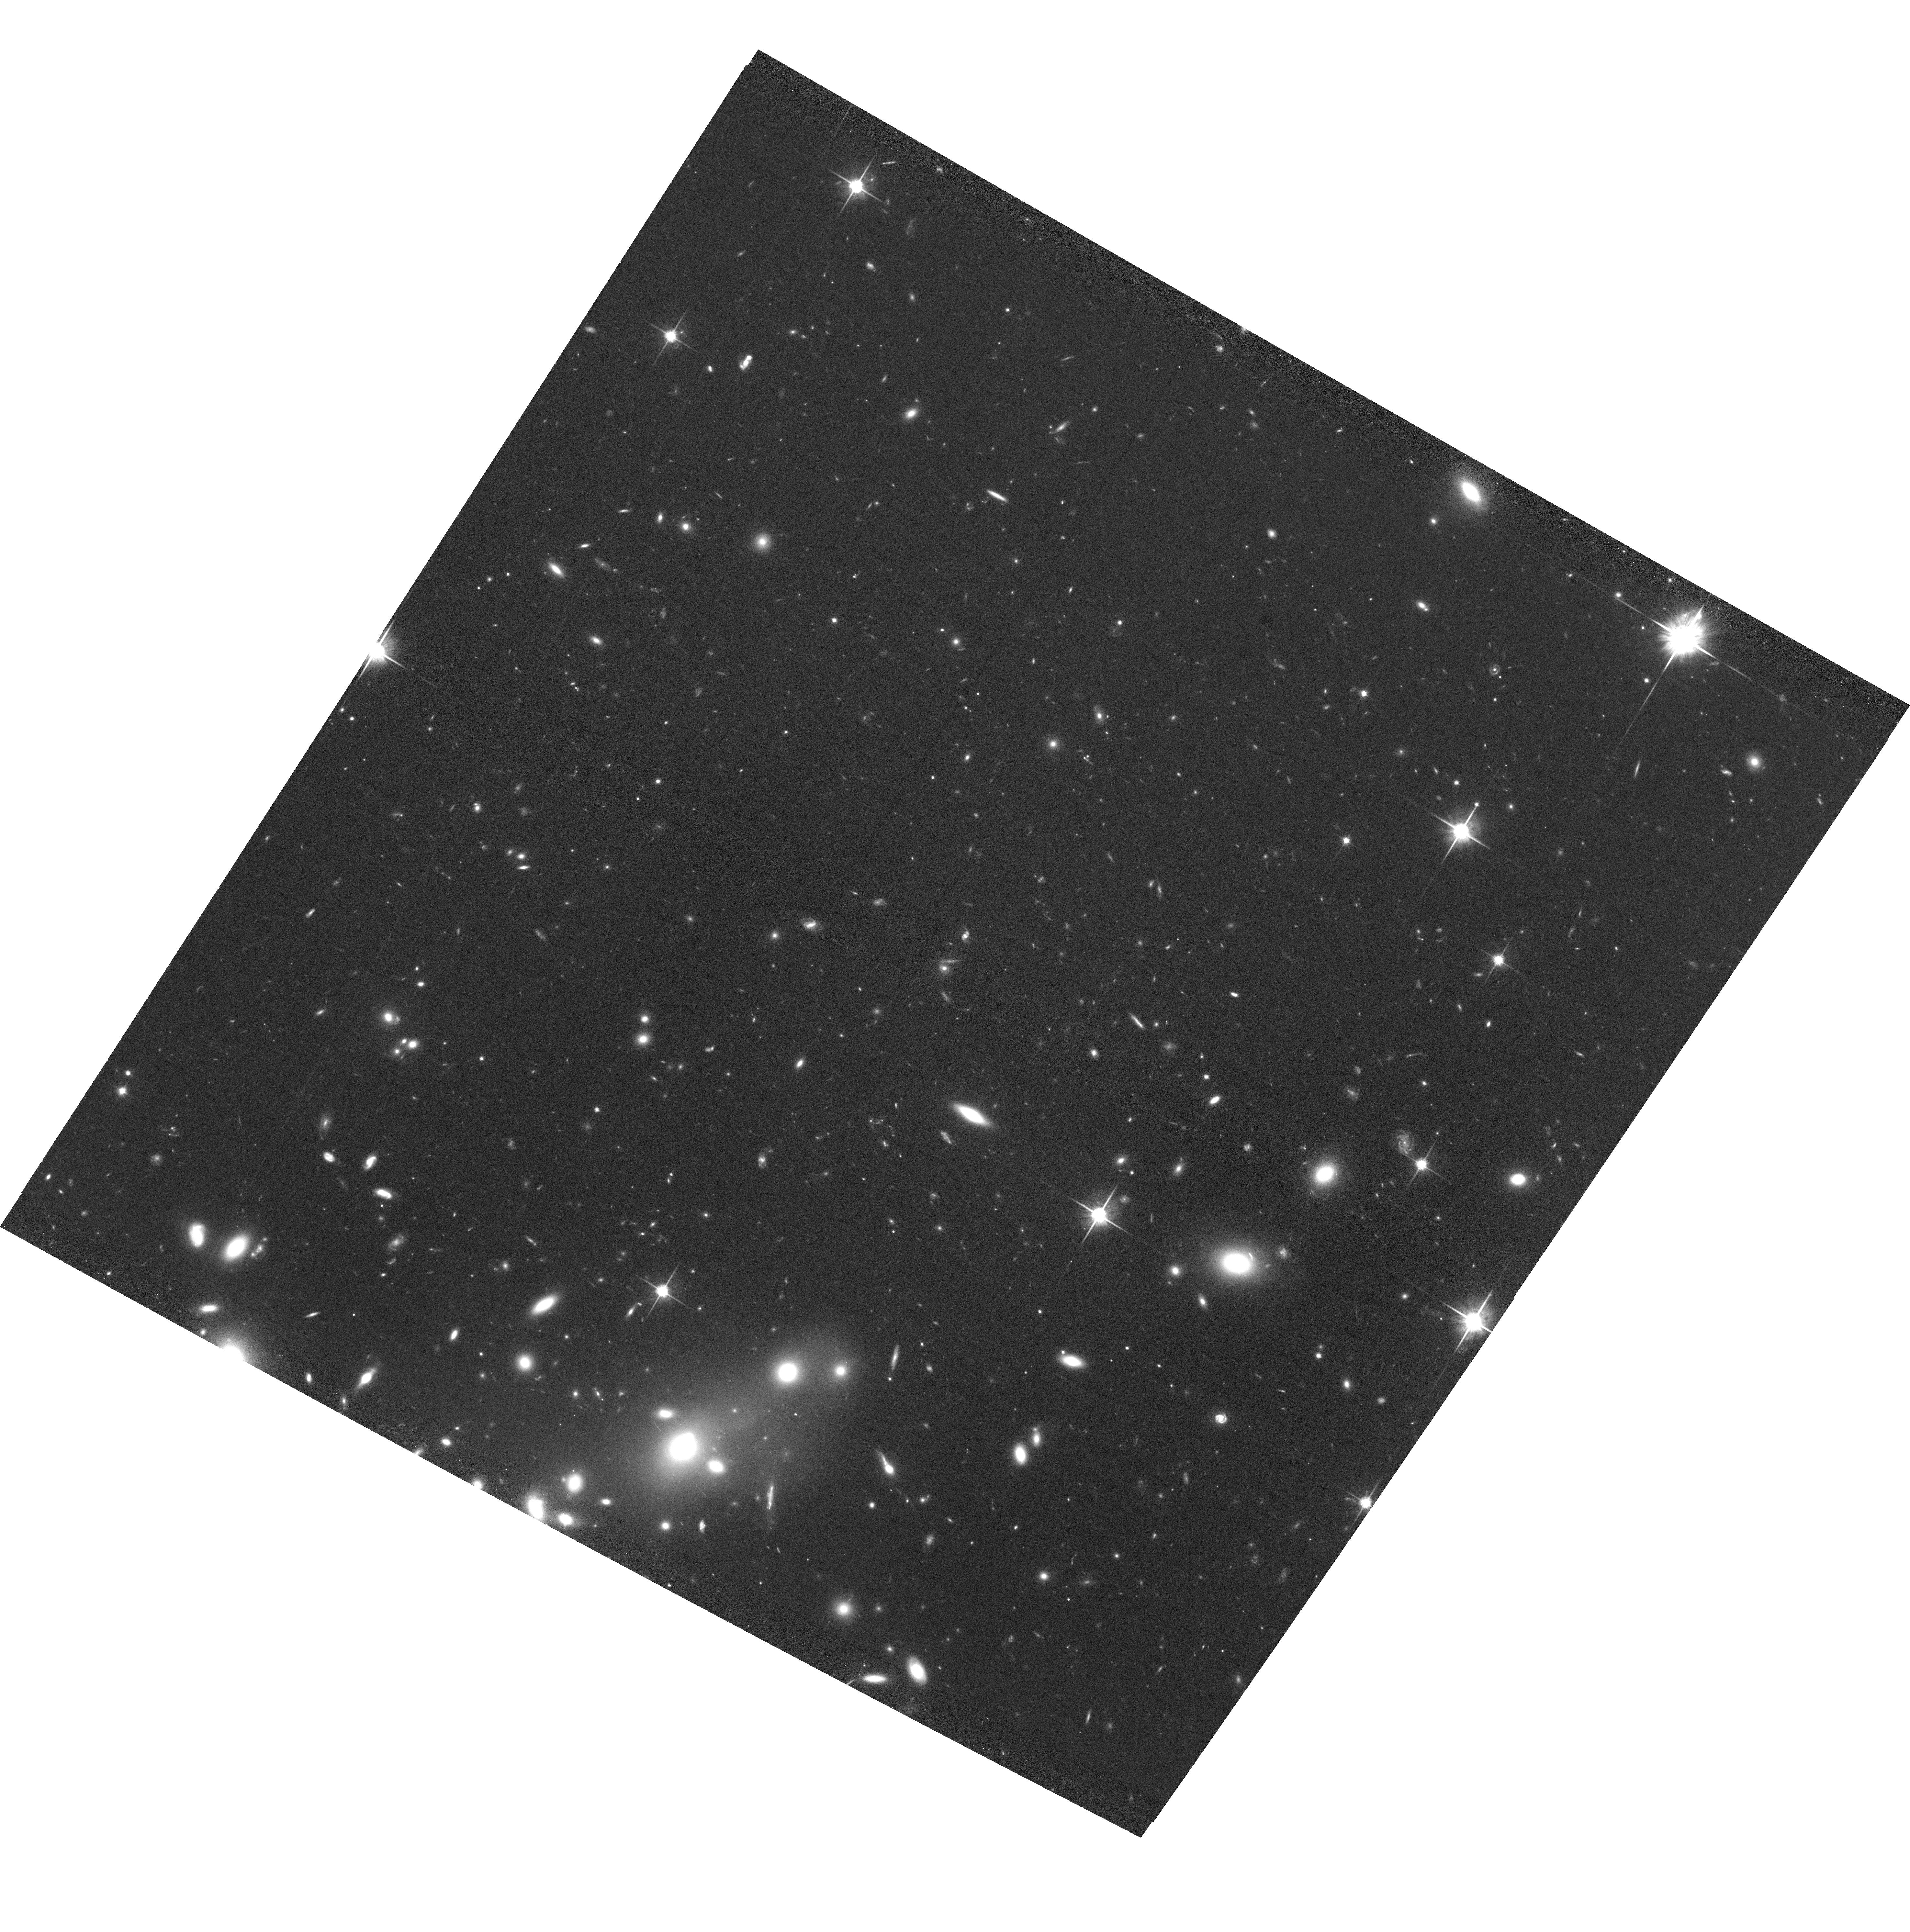
Target: ABELL2146
Instrument: ACS/WFC
Filter: F814W
Exposure: 1.5 h
Observation ID: hst_12871_02_acs_wfc_f814w_jc2x02

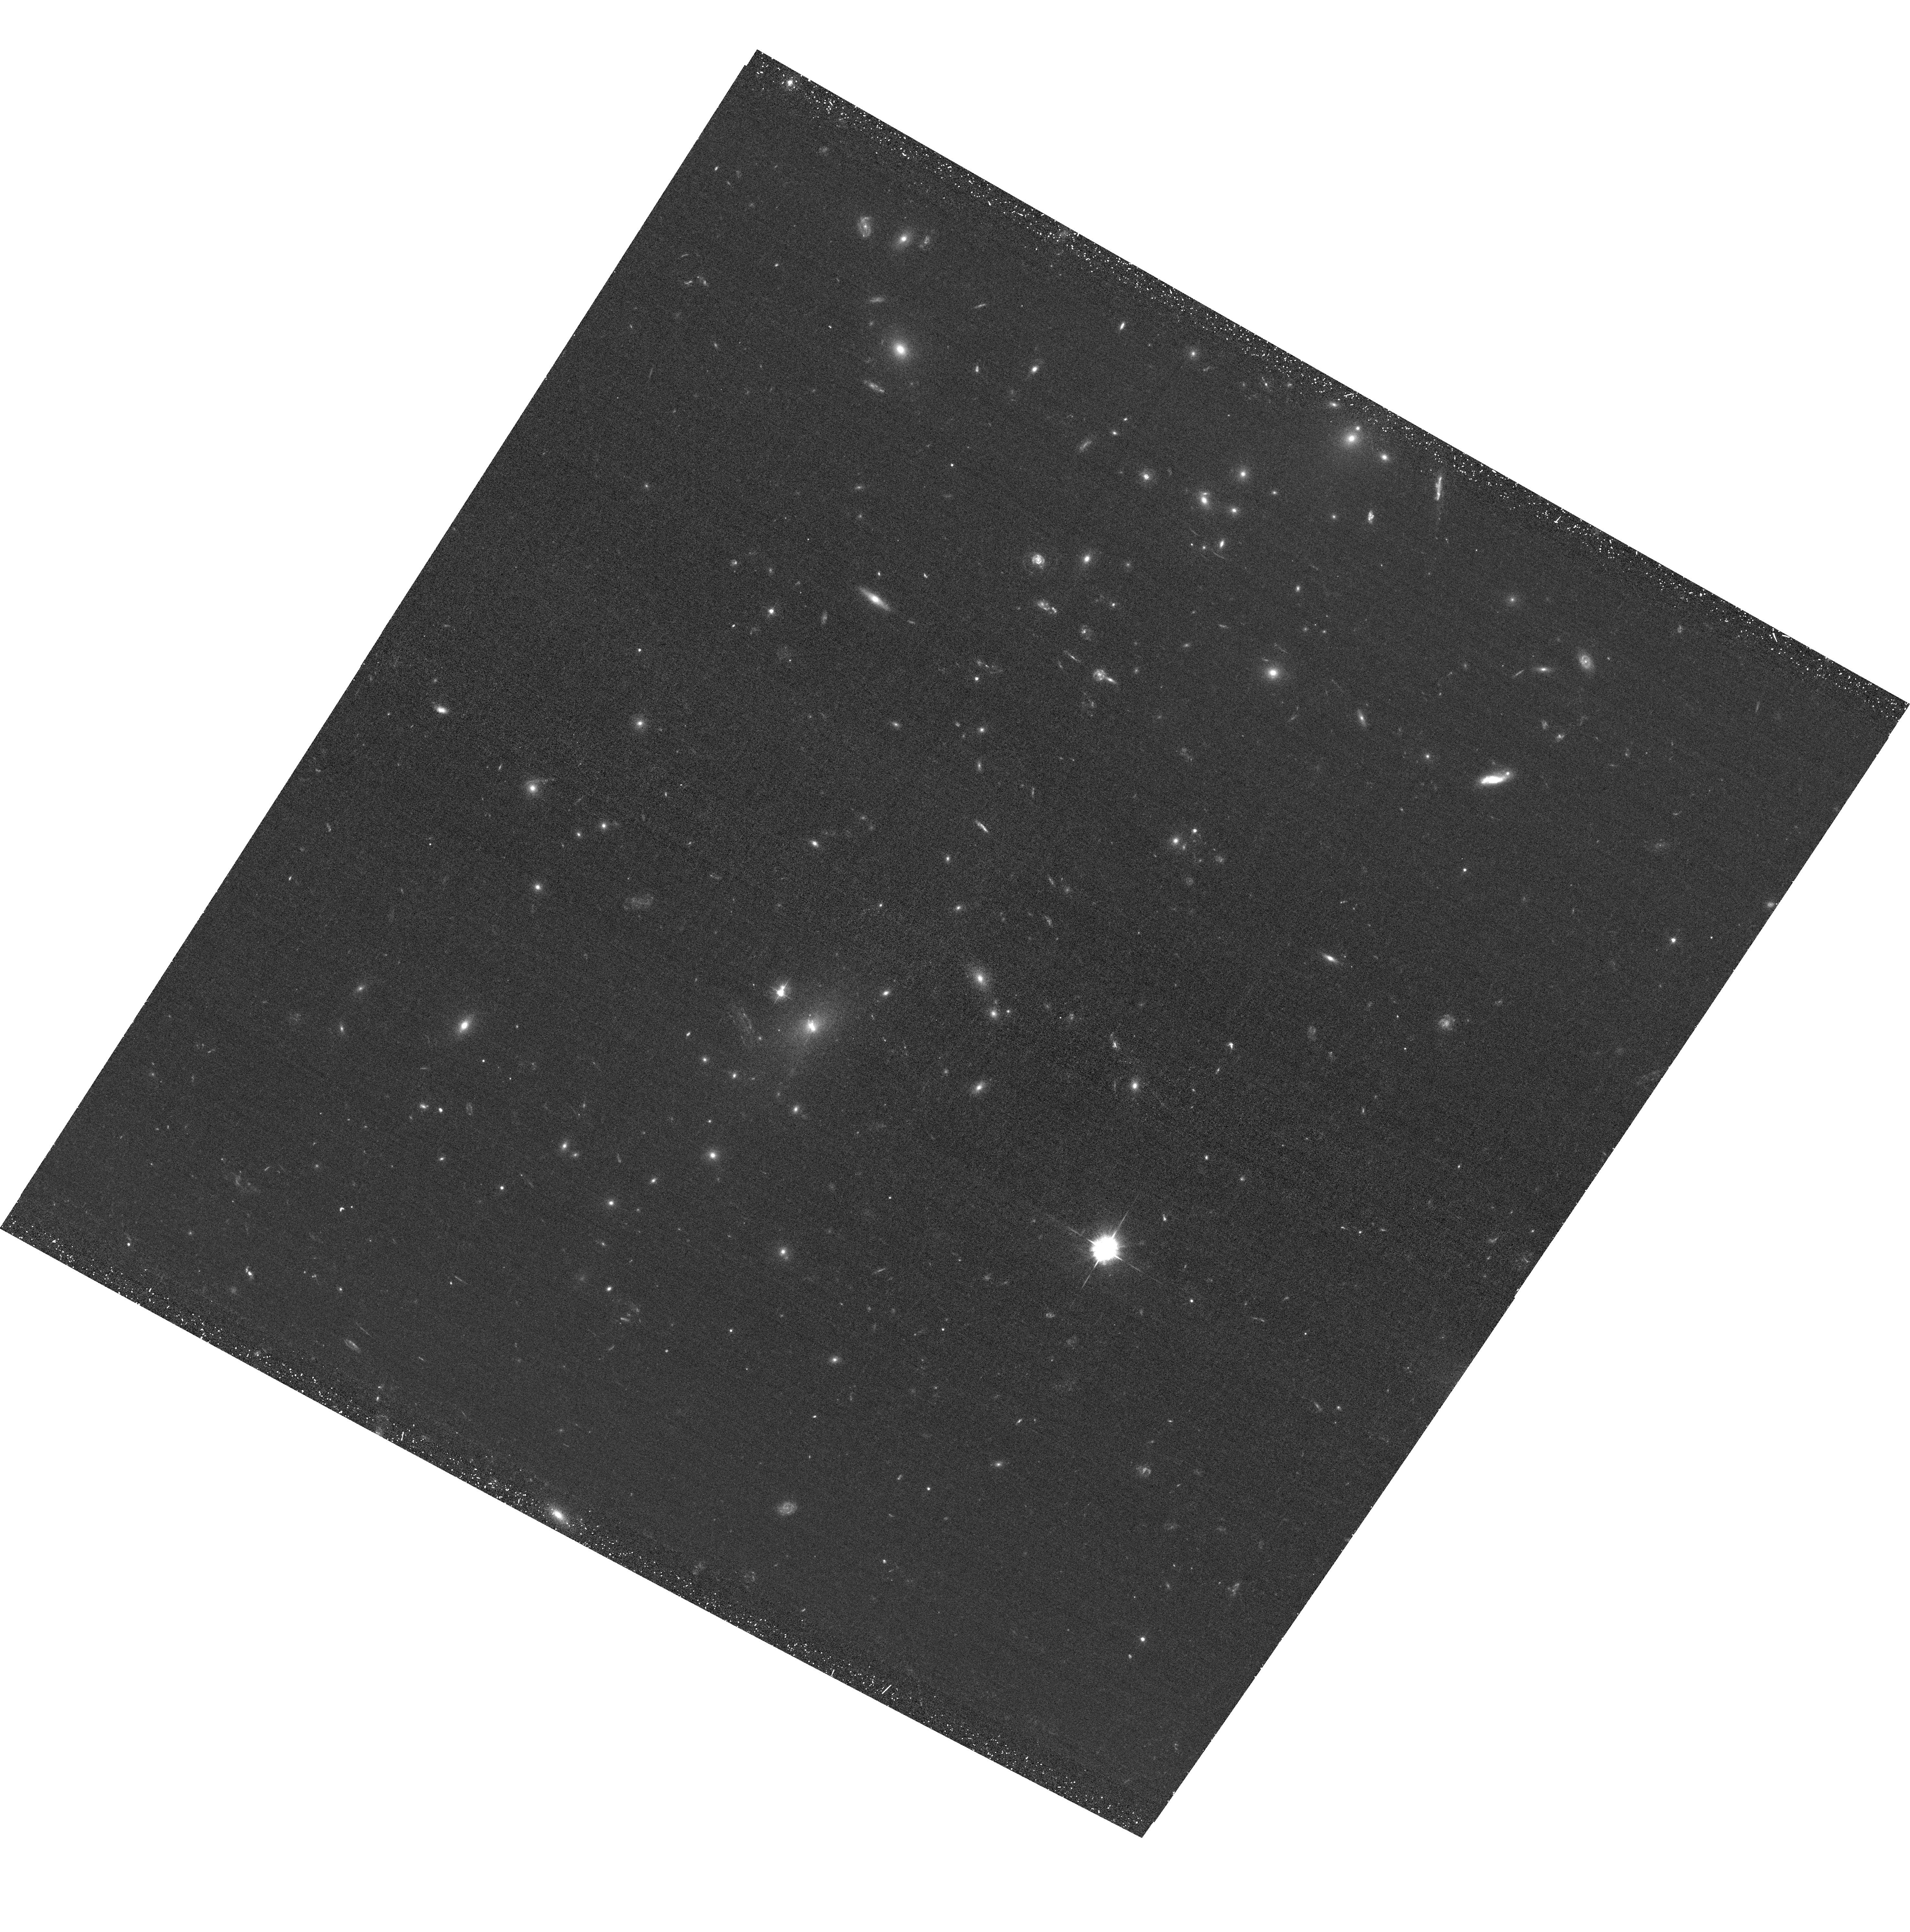
Target: ABELL2146
Instrument: ACS/WFC
Filter: F435W
Exposure: 45 min
Observation ID: hst_12871_01_acs_wfc_f435w_jc2x01

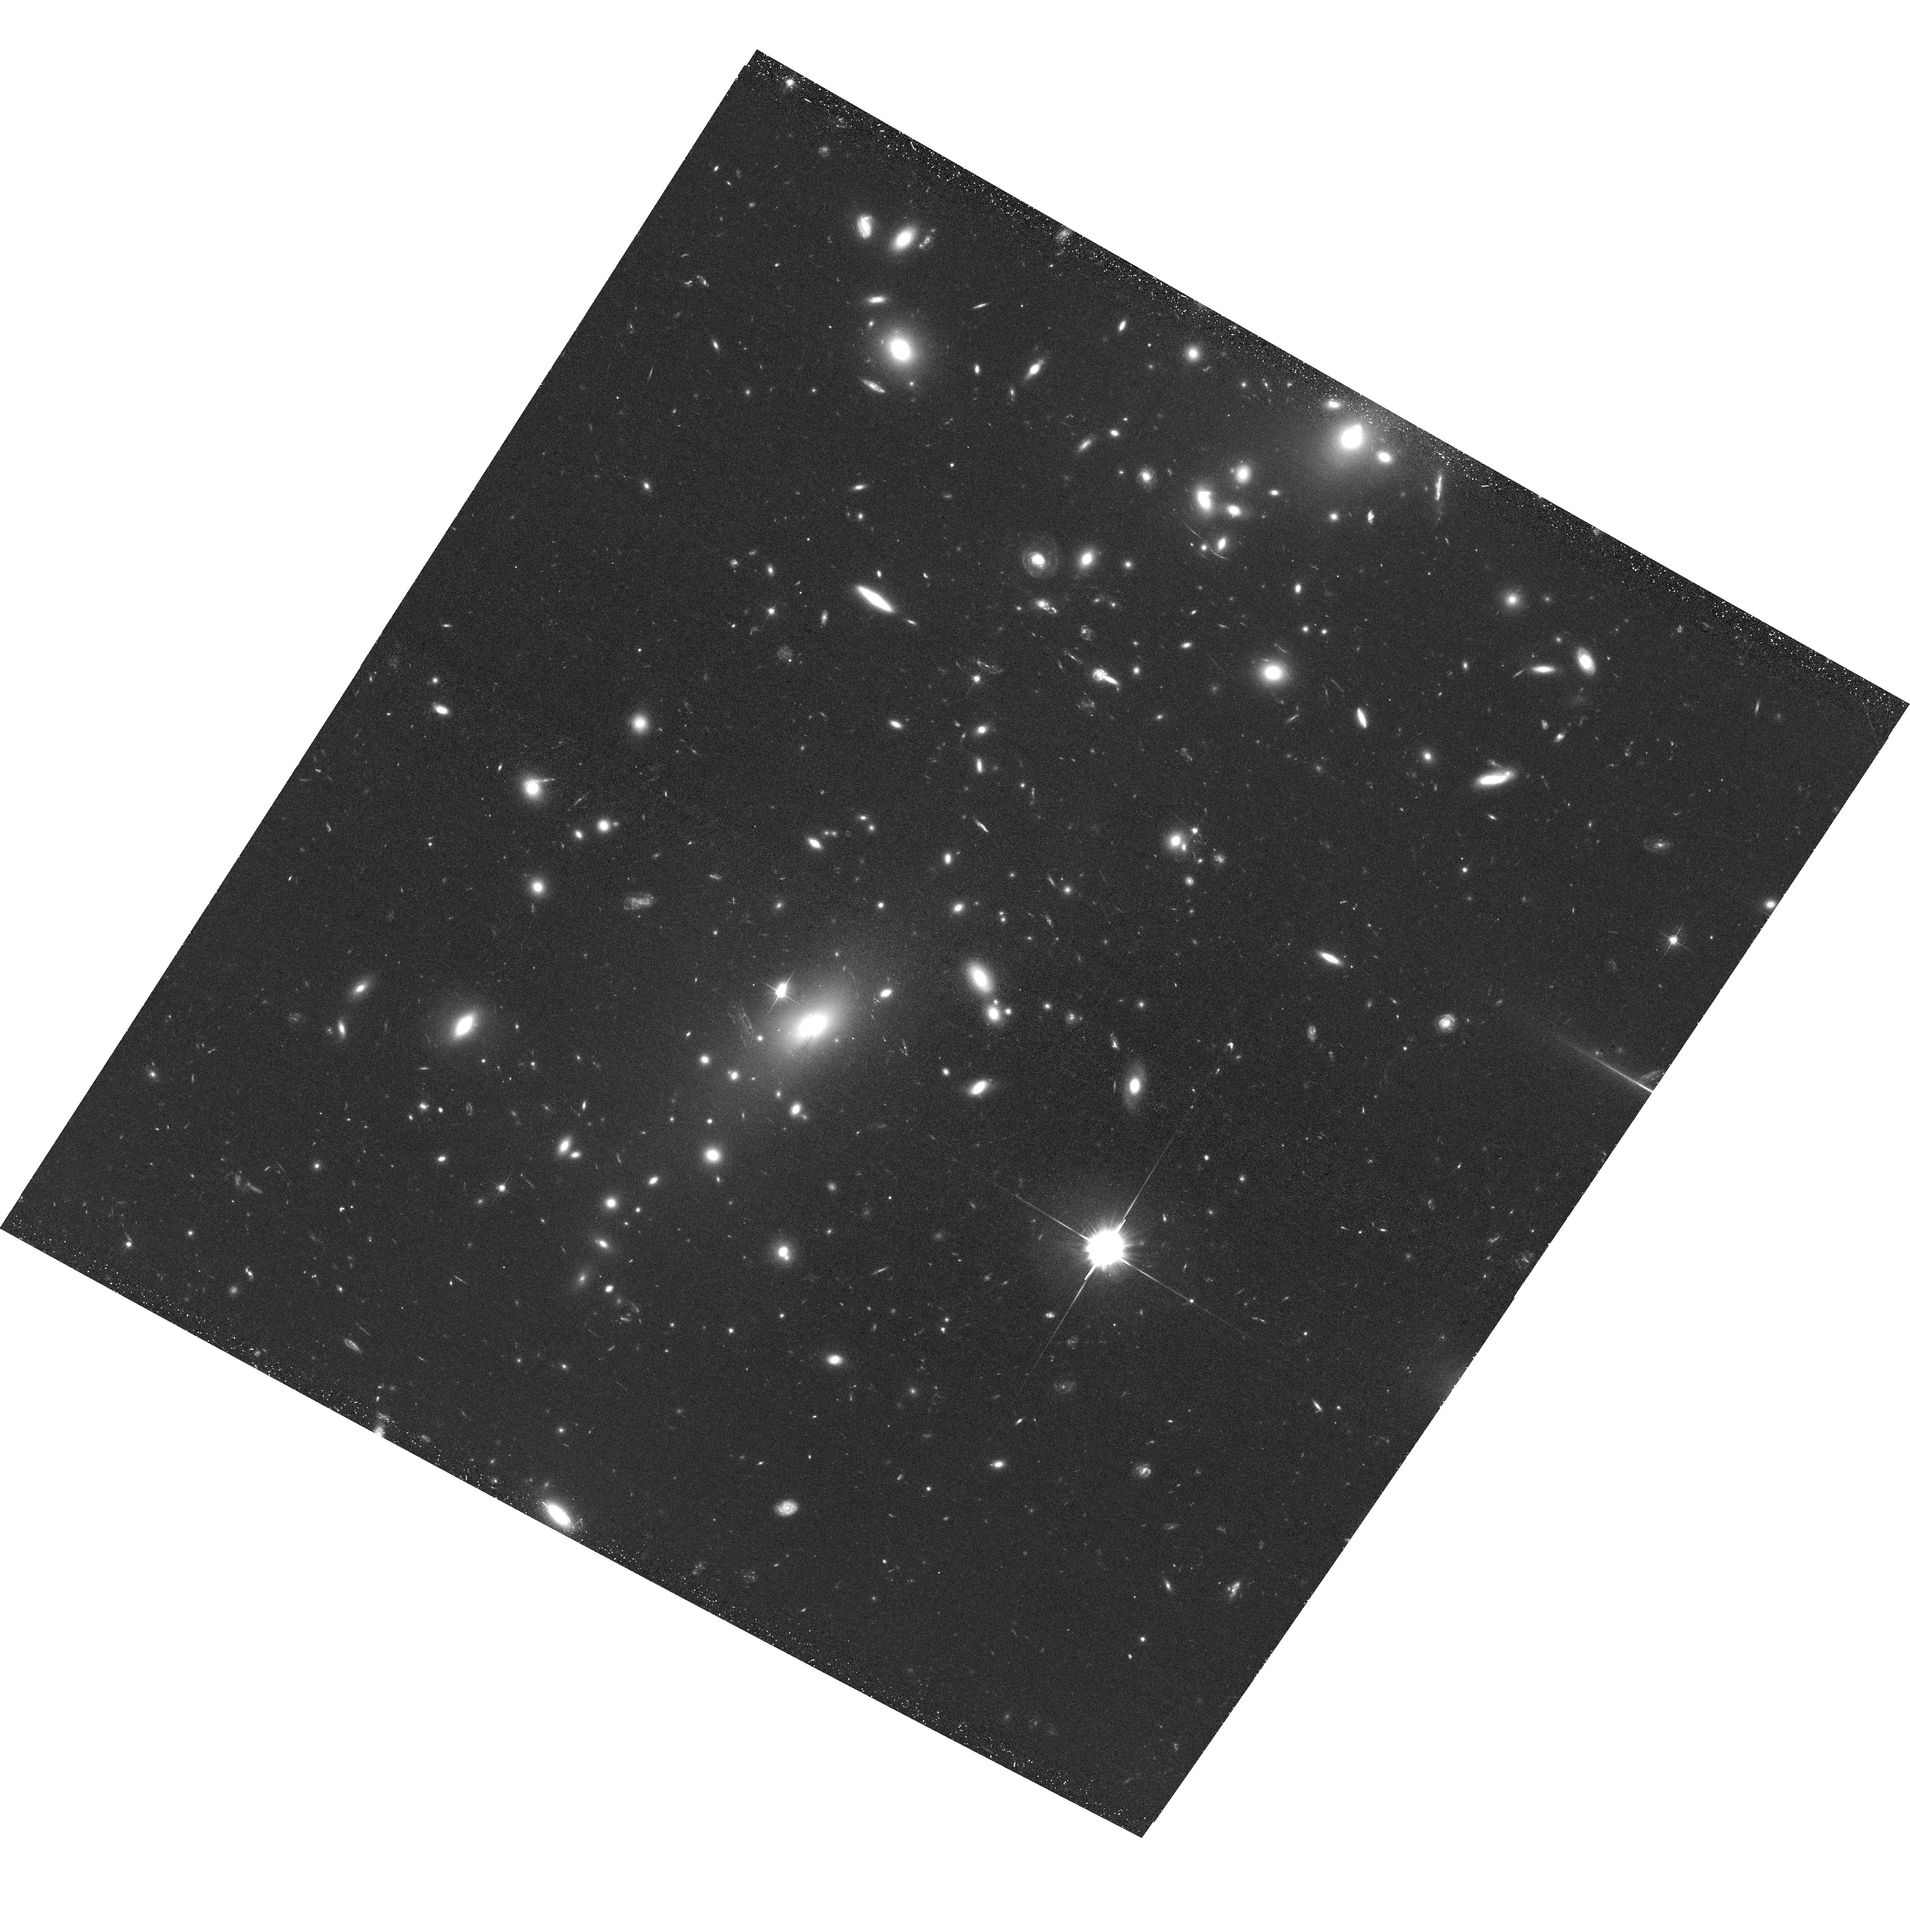
Target: ABELL2146
Instrument: ACS/WFC
Filter: F606W
Exposure: 45 min
Observation ID: hst_12871_01_acs_wfc_f606w_jc2x01

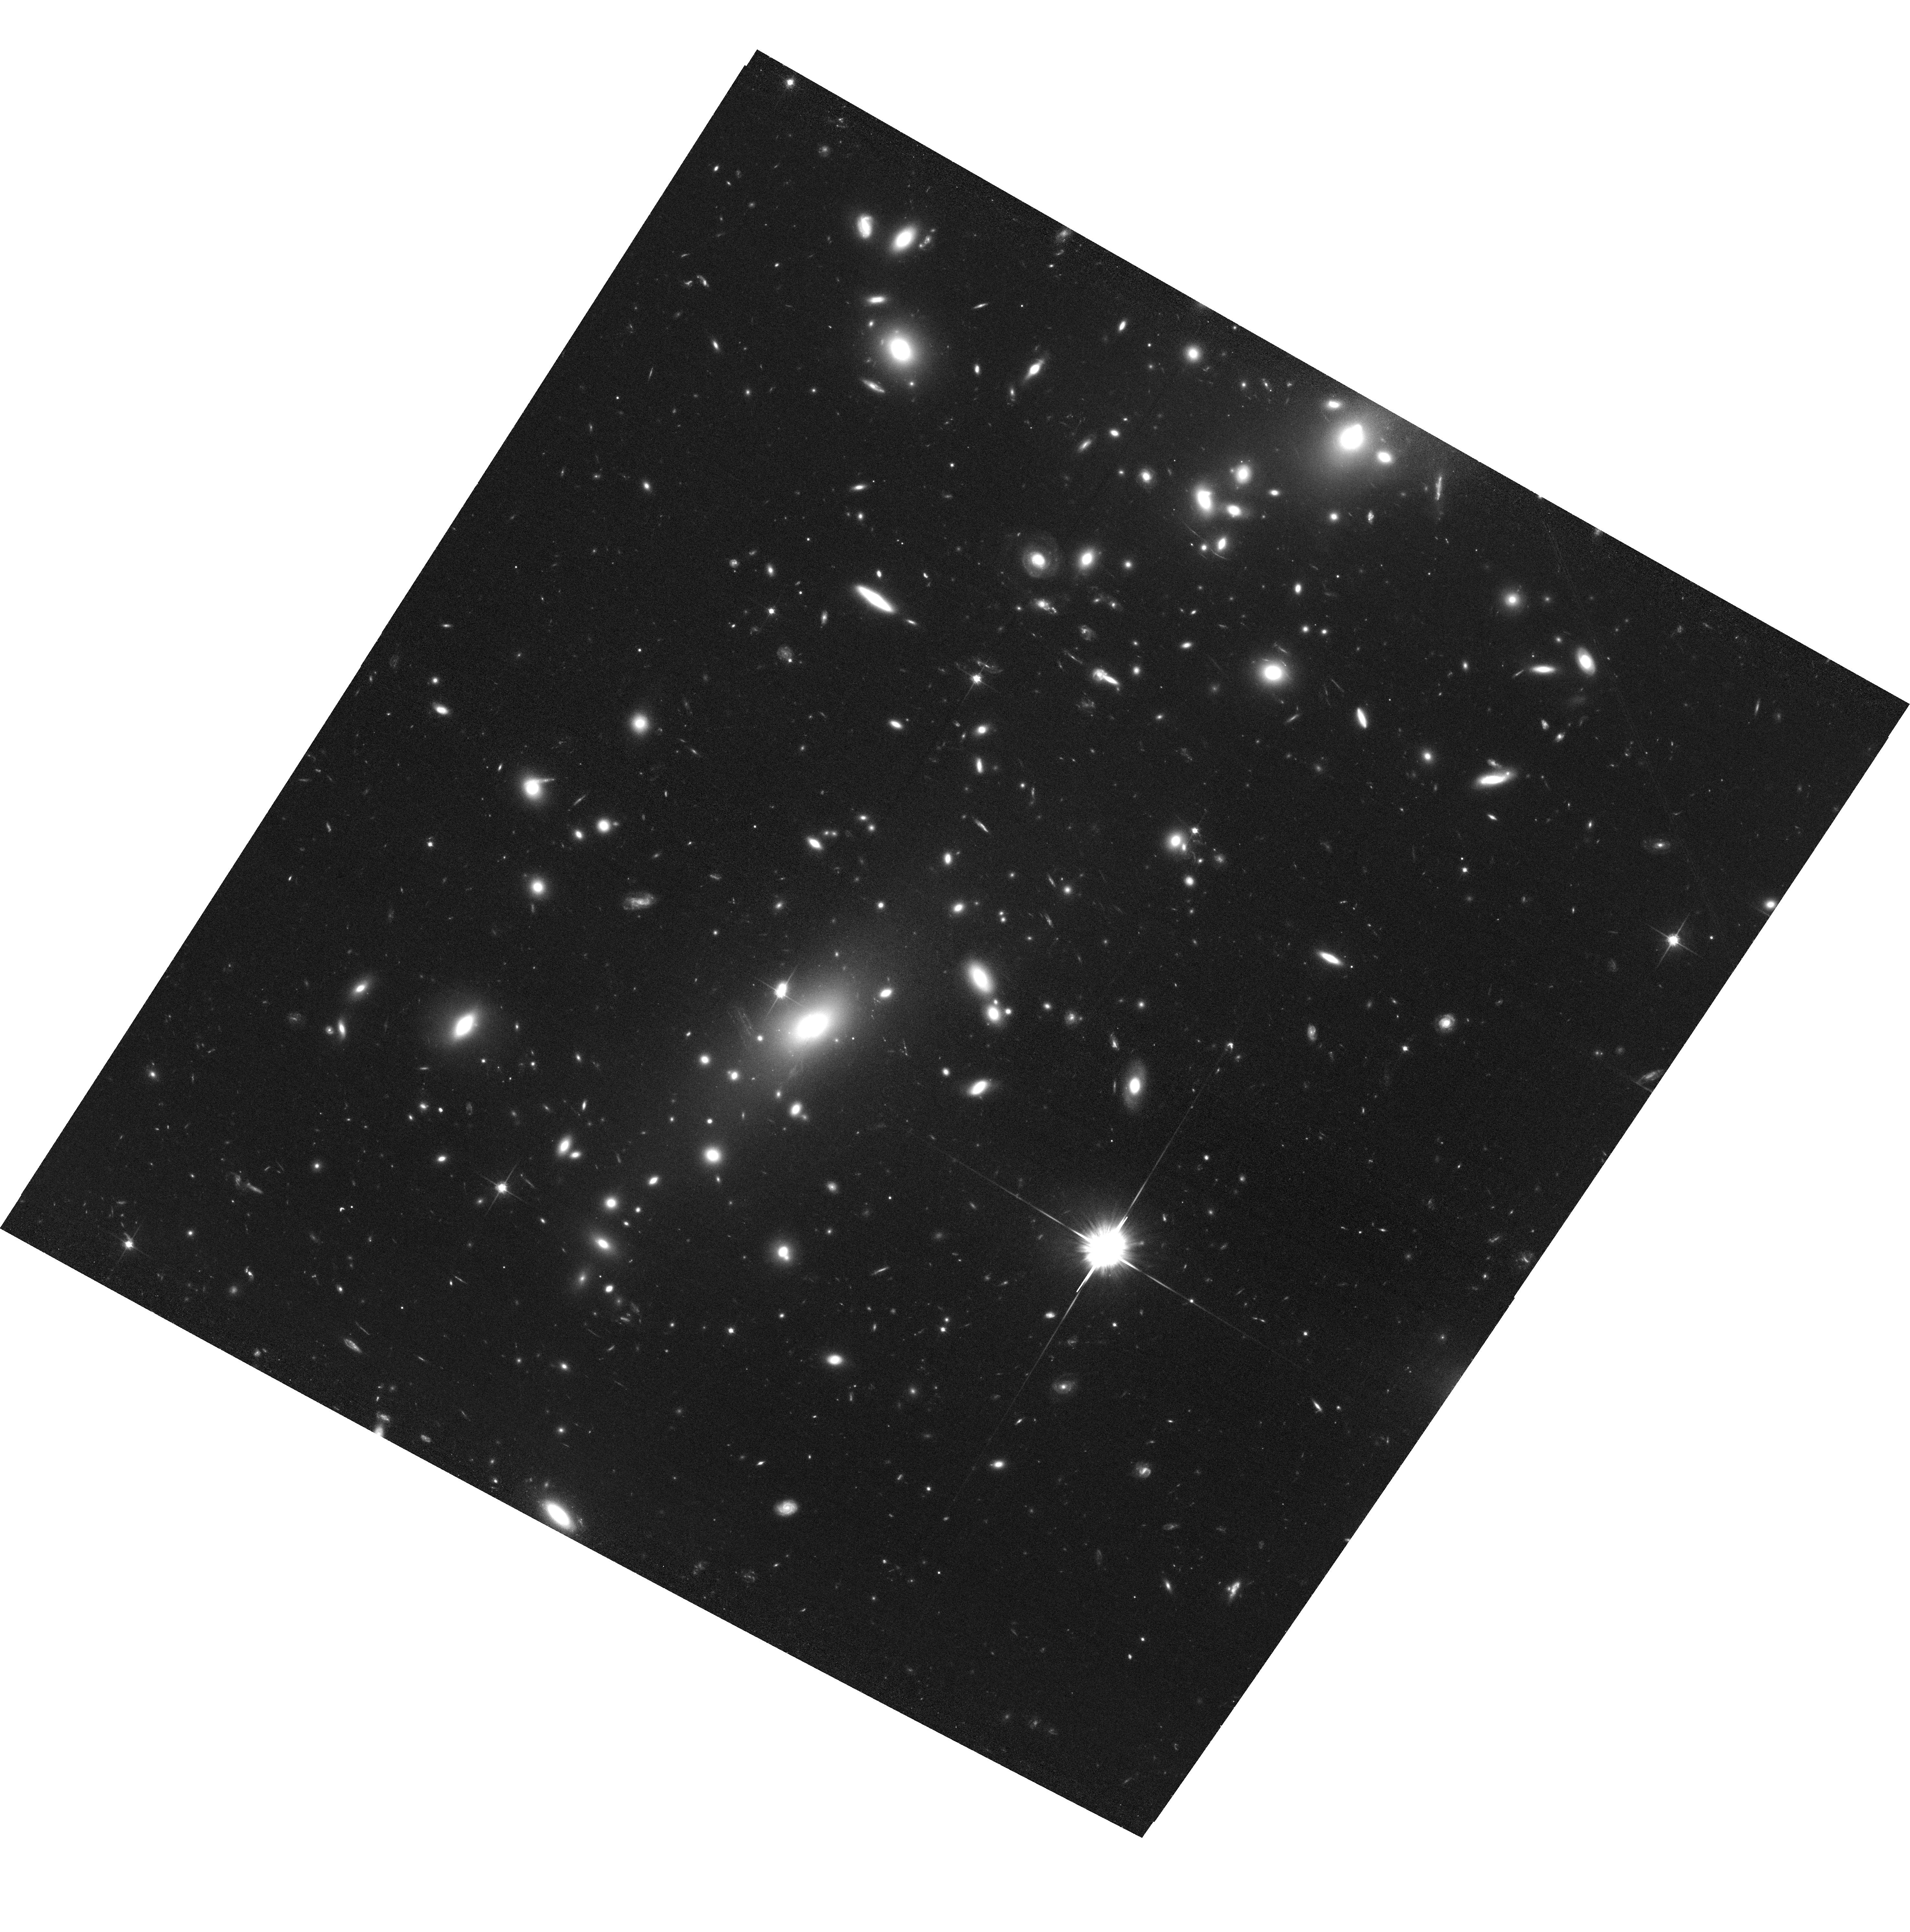
Target: ABELL2146
Instrument: ACS/WFC
Filter: F814W
Exposure: 1.5 h
Observation ID: hst_12871_01_acs_wfc_f814w_jc2x01

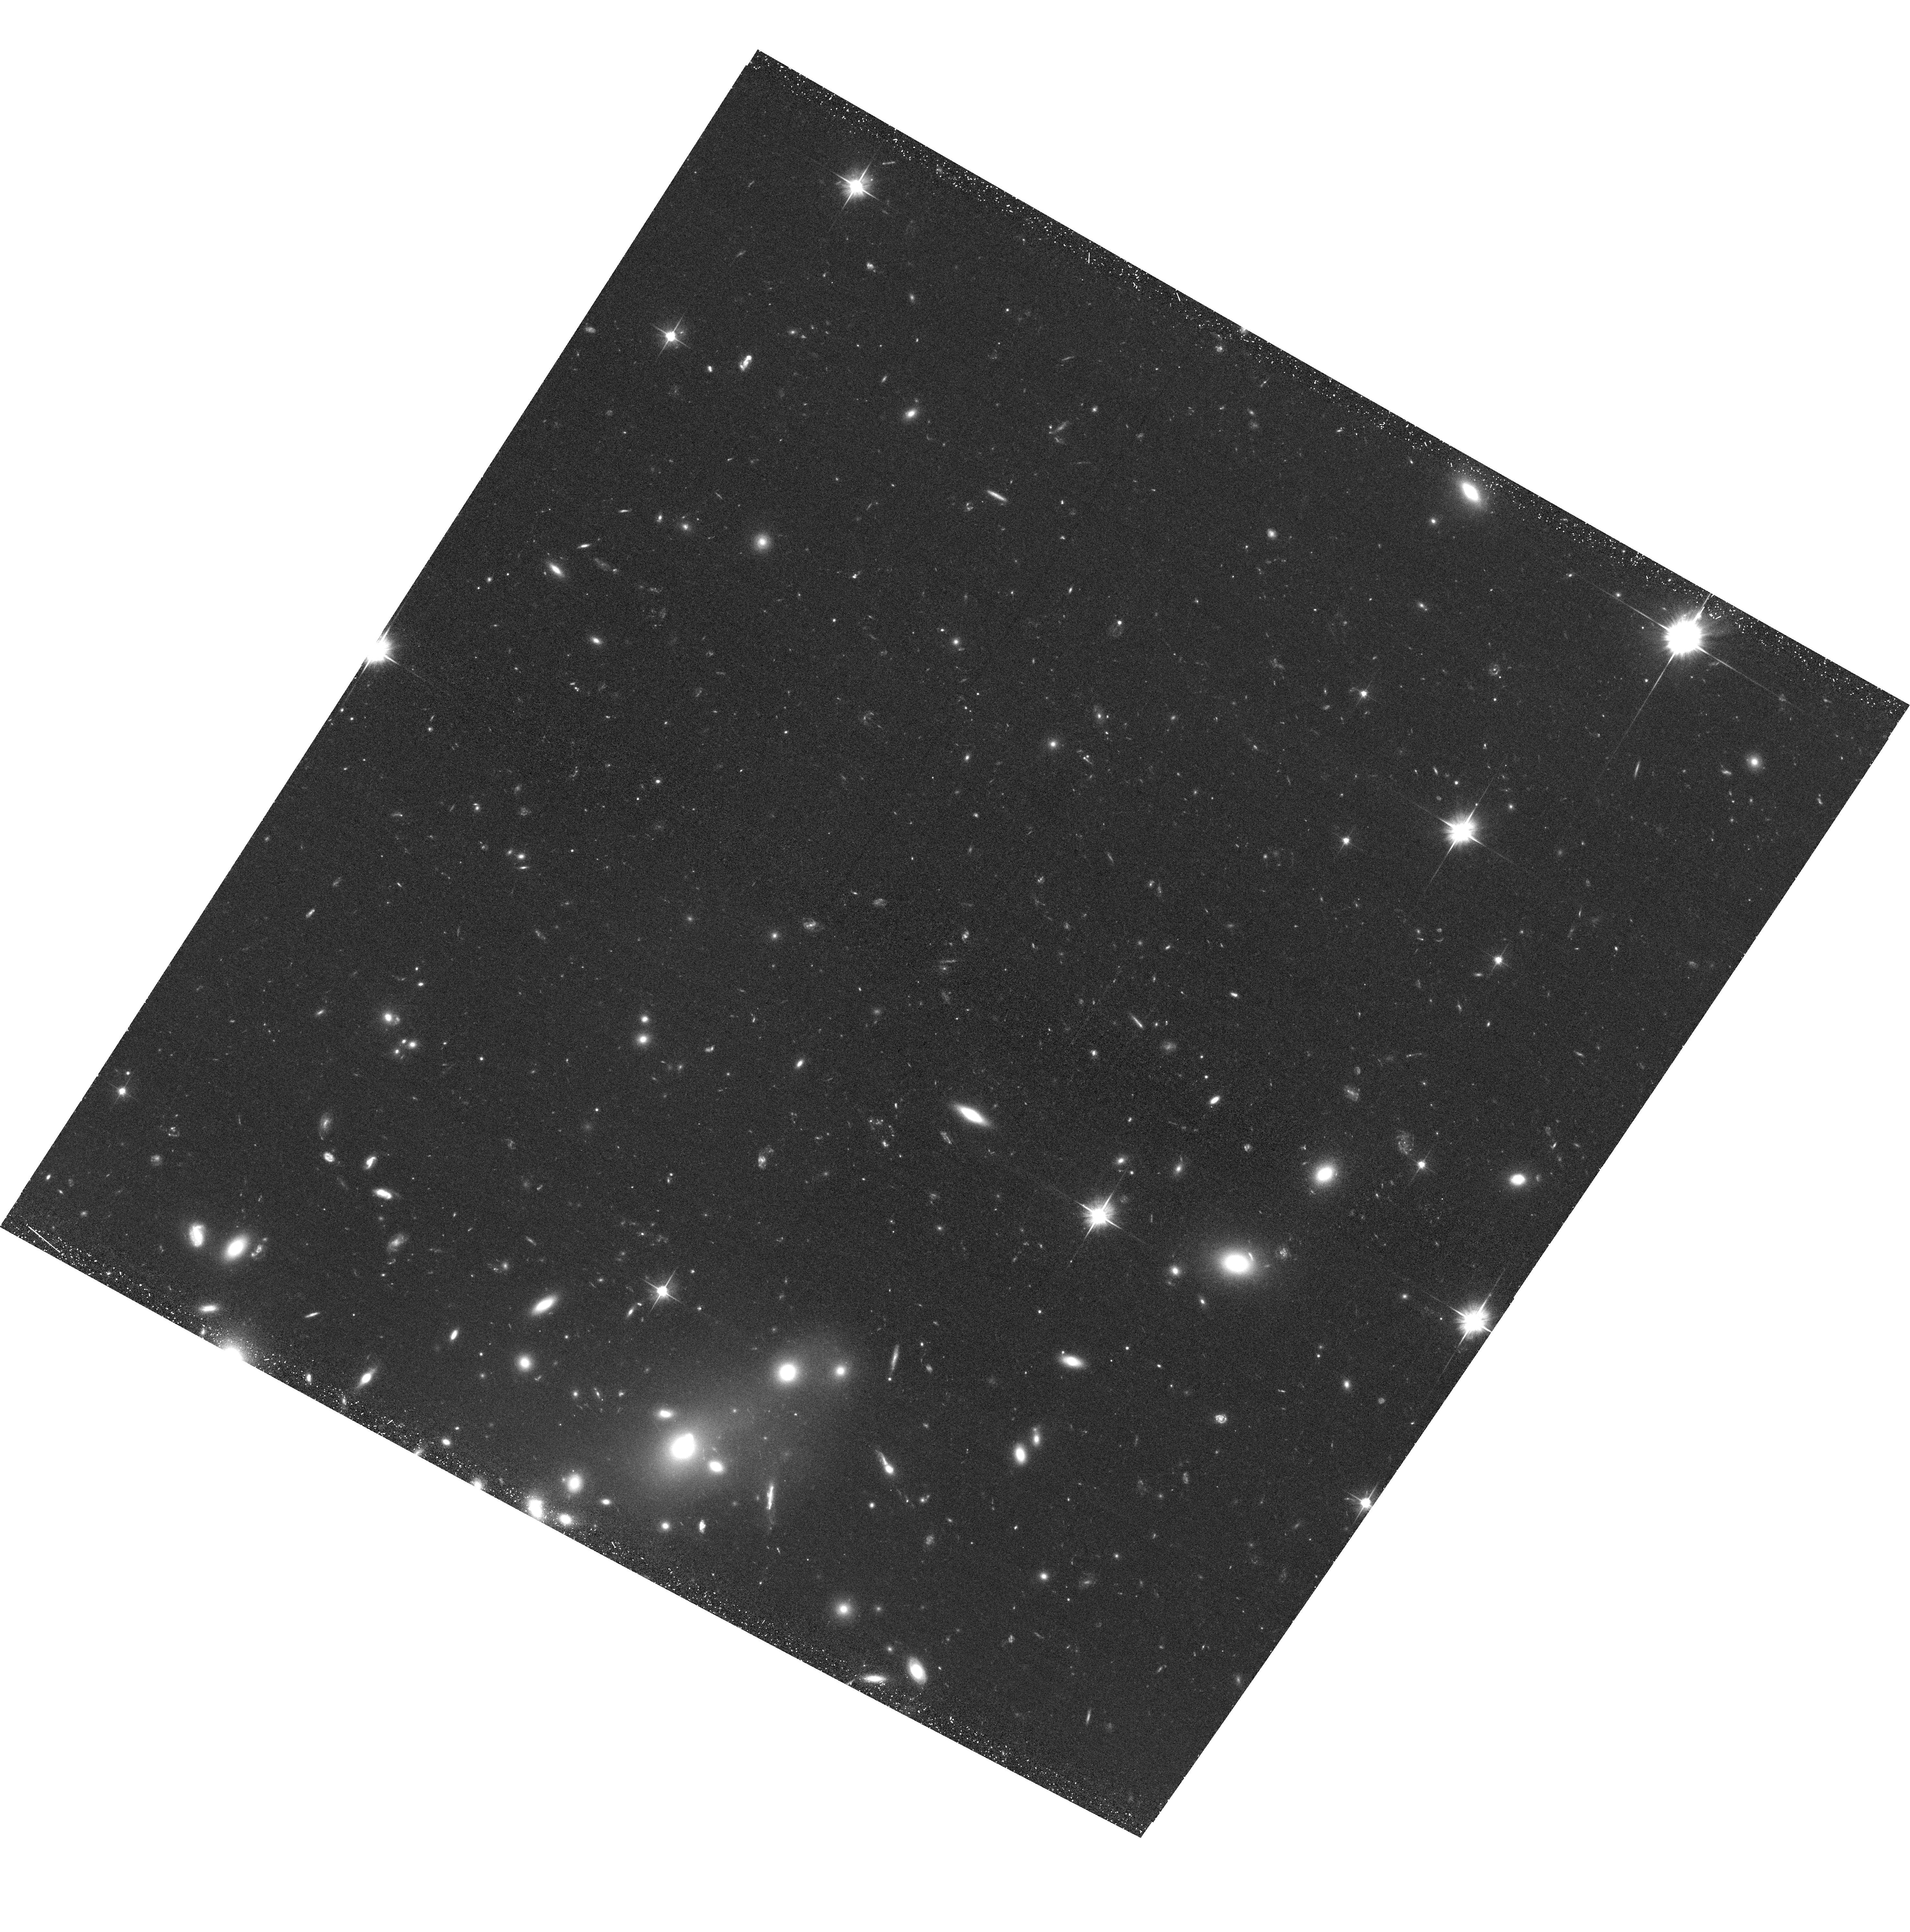
Target: ABELL2146
Instrument: ACS/WFC
Filter: F606W
Exposure: 45 min
Observation ID: hst_12871_02_acs_wfc_f606w_jc2x02

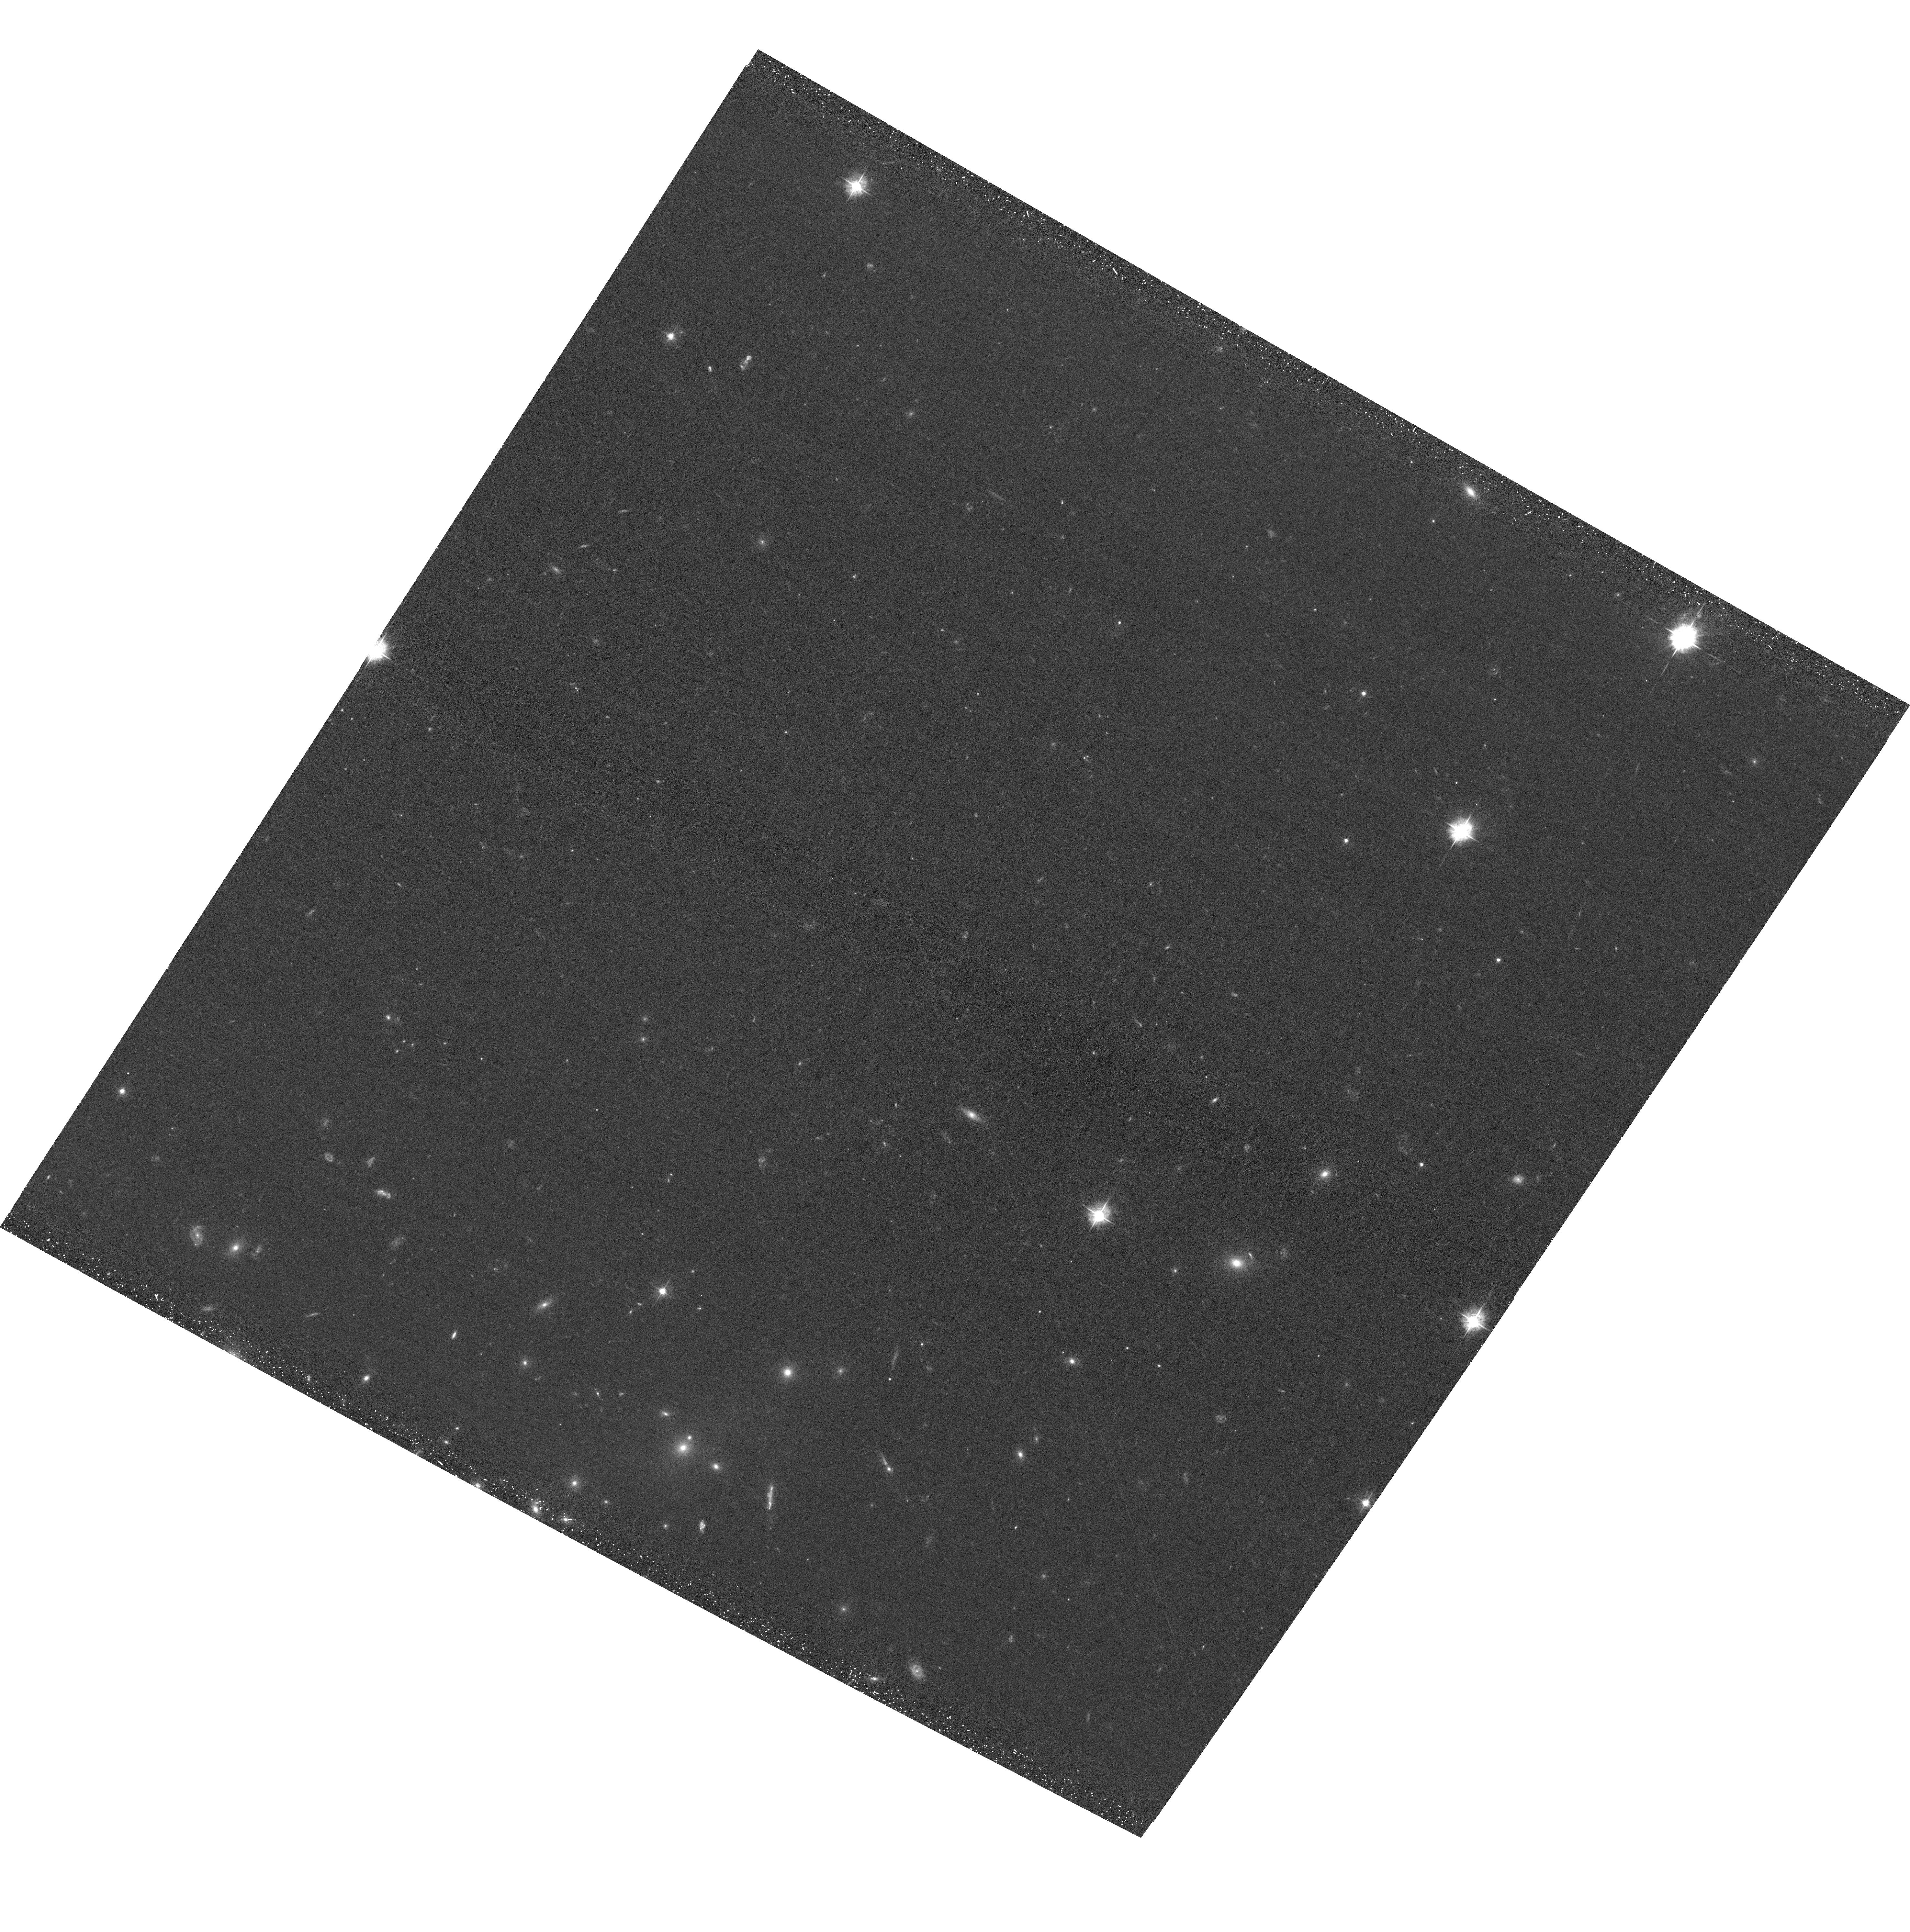
Target: ABELL2146
Instrument: ACS/WFC
Filter: F435W
Exposure: 45 min
Observation ID: hst_12871_02_acs_wfc_f435w_jc2x02

When Giants Collide: Mapping the Mass in the Cluster Merger Abell 2146 (PI: King, Lindsay J.)

Galaxy cluster mergers are critical for our understanding of dark matter, as shown with the Bullet Cluster (1E0657-56). These violent events result in a separation of the dark matter in these systems from the hot X-ray emitting plasma, the dominant baryonic component. Our proposed target, Abell 2146, is an extraordinary post-merger system, discovered using Chandra X-ray observations. It is a unique system, presenting two unambiguous shock fronts that allow us to estimate that the collision between the two clusters occured ~0.1-0.2 Gyr ago. We propose ACS/WFC observations of this system, from which we will obtain a high-resolution map of the total mass distribution, using gravitational lensing analysis of distant background galaxies. By comparing this mass map with our X-ray images, and with the locations of cluster galaxy populations, we will study dark matter and test gravity on cluster scales. We will map the detailed mass substructure in the clusters, essential to our understanding of their formation, facilitated by the exquisite resolution of HST. We will use the window that HST provides in conjunction with gravitational lensing, to reveal the dark matter haloes that harbour cluster members in this extreme environment, studying their characteristic mass and size, and the physical processes at play.